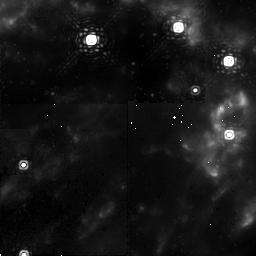
Target: OMC-2GPRIME
Instrument: NICMOS/NIC2
Filter: F212N
Exposure: 17 min
Observation ID: n9hk05010

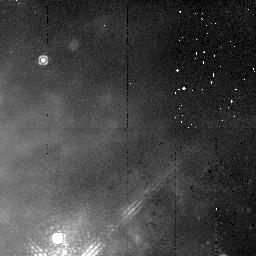
Target: OMC-2GPRIME
Instrument: NICMOS/NIC2
Filter: F215N
Exposure: 17 min
Observation ID: n9hk01020

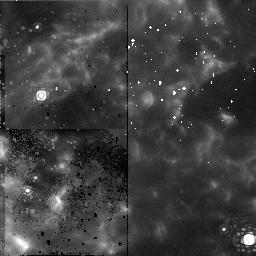
Target: OMC-2GPRIME
Instrument: NICMOS/NIC2
Filter: F212N
Exposure: 17 min
Observation ID: n9hk02010

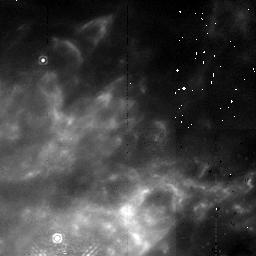
Target: OMC-2GPRIME
Instrument: NICMOS/NIC2
Filter: F212N
Exposure: 17 min
Observation ID: n9hk01010

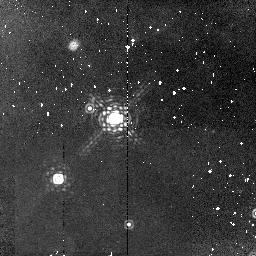
Target: OMC-2GPRIME
Instrument: NICMOS/NIC2
Filter: F215N
Exposure: 17 min
Observation ID: n9hk03020

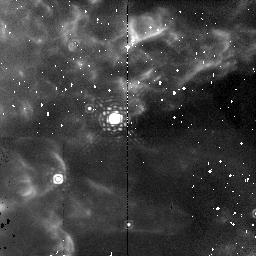
Target: OMC-2GPRIME
Instrument: NICMOS/NIC2
Filter: F212N
Exposure: 17 min
Observation ID: n9hk03010

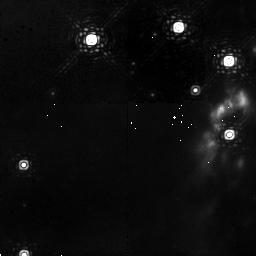
Target: OMC-2GPRIME
Instrument: NICMOS/NIC2
Filter: F215N
Exposure: 17 min
Observation ID: n9hk05020

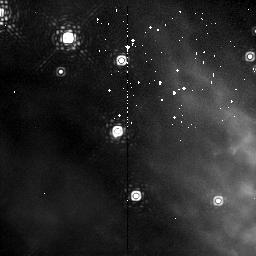
Target: OMC-2GPRIME
Instrument: NICMOS/NIC2
Filter: F215N
Exposure: 17 min
Observation ID: n9hk06020

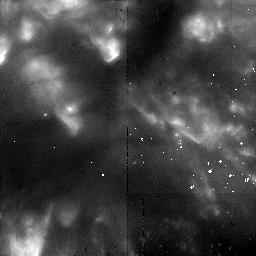
Target: OMC-2GPRIME
Instrument: NICMOS/NIC2
Filter: F212N
Exposure: 17 min
Observation ID: n9hk04010

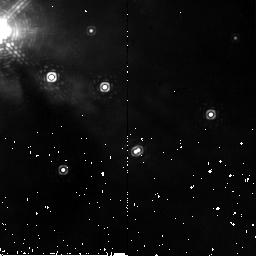
Target: OMC-2GPRIME
Instrument: NICMOS/NIC2
Filter: F215N
Exposure: 4 min
Observation ID: n9hk02020

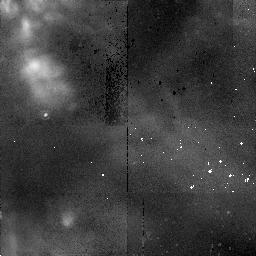
Target: OMC-2GPRIME
Instrument: NICMOS/NIC2
Filter: F215N
Exposure: 15 min
Observation ID: n9hk04020

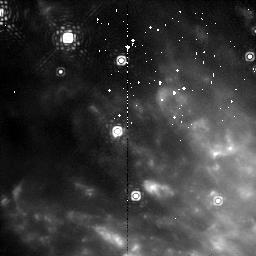
Target: OMC-2GPRIME
Instrument: NICMOS/NIC2
Filter: F212N
Exposure: 17 min
Observation ID: n9hk06010

Massive Star Formation and the Proper Motions of the OMC-1 Molecular Hydrogen Fingers (PI: Colgan, Sean)

The Orion Molecular Cloud OMC-1 is by far the nearest region of massive star formation, and as such provides a laboratory for studying massive star formation with unprecedented detail. Using NICMOS, eight years ago our group discovered unique molecular hydrogen 'fingers' emanating from the IRc2 area. We propose new NICMOS imaging of the same region to compare with our earlier results. This will determine spatial motions to ~3 AU/year. Using the two data sets, we will: 1) bound the age range of the features and thus address whether all the molecular hydrogen features were produced in a single event - such as an explosion or a stellar merger - or in multiple events/steady outflow; 2) limit the location of the outflow source(s), which remain to be identified despite sub-arcsecond imaging at thermal infrared wavelengths; and 3) characterize inhomogeneities on the 100 AU scale. Together these findings will significantly constrain how massive star formation proceeds in OMC-1. NICMOS achieves the highest quality, near-infrared images for diffuse objects in crowded regions. Because of the complexity of the OMC-1 region, and the difficulty in using Adaptive Optics to measure small position shifts for diffuse, low contrast objects, these high precision proper motion measurements require the stable PSF, high Strehl ratio, and low response in the PSF wings which HST/NICMOS uniquely provides.